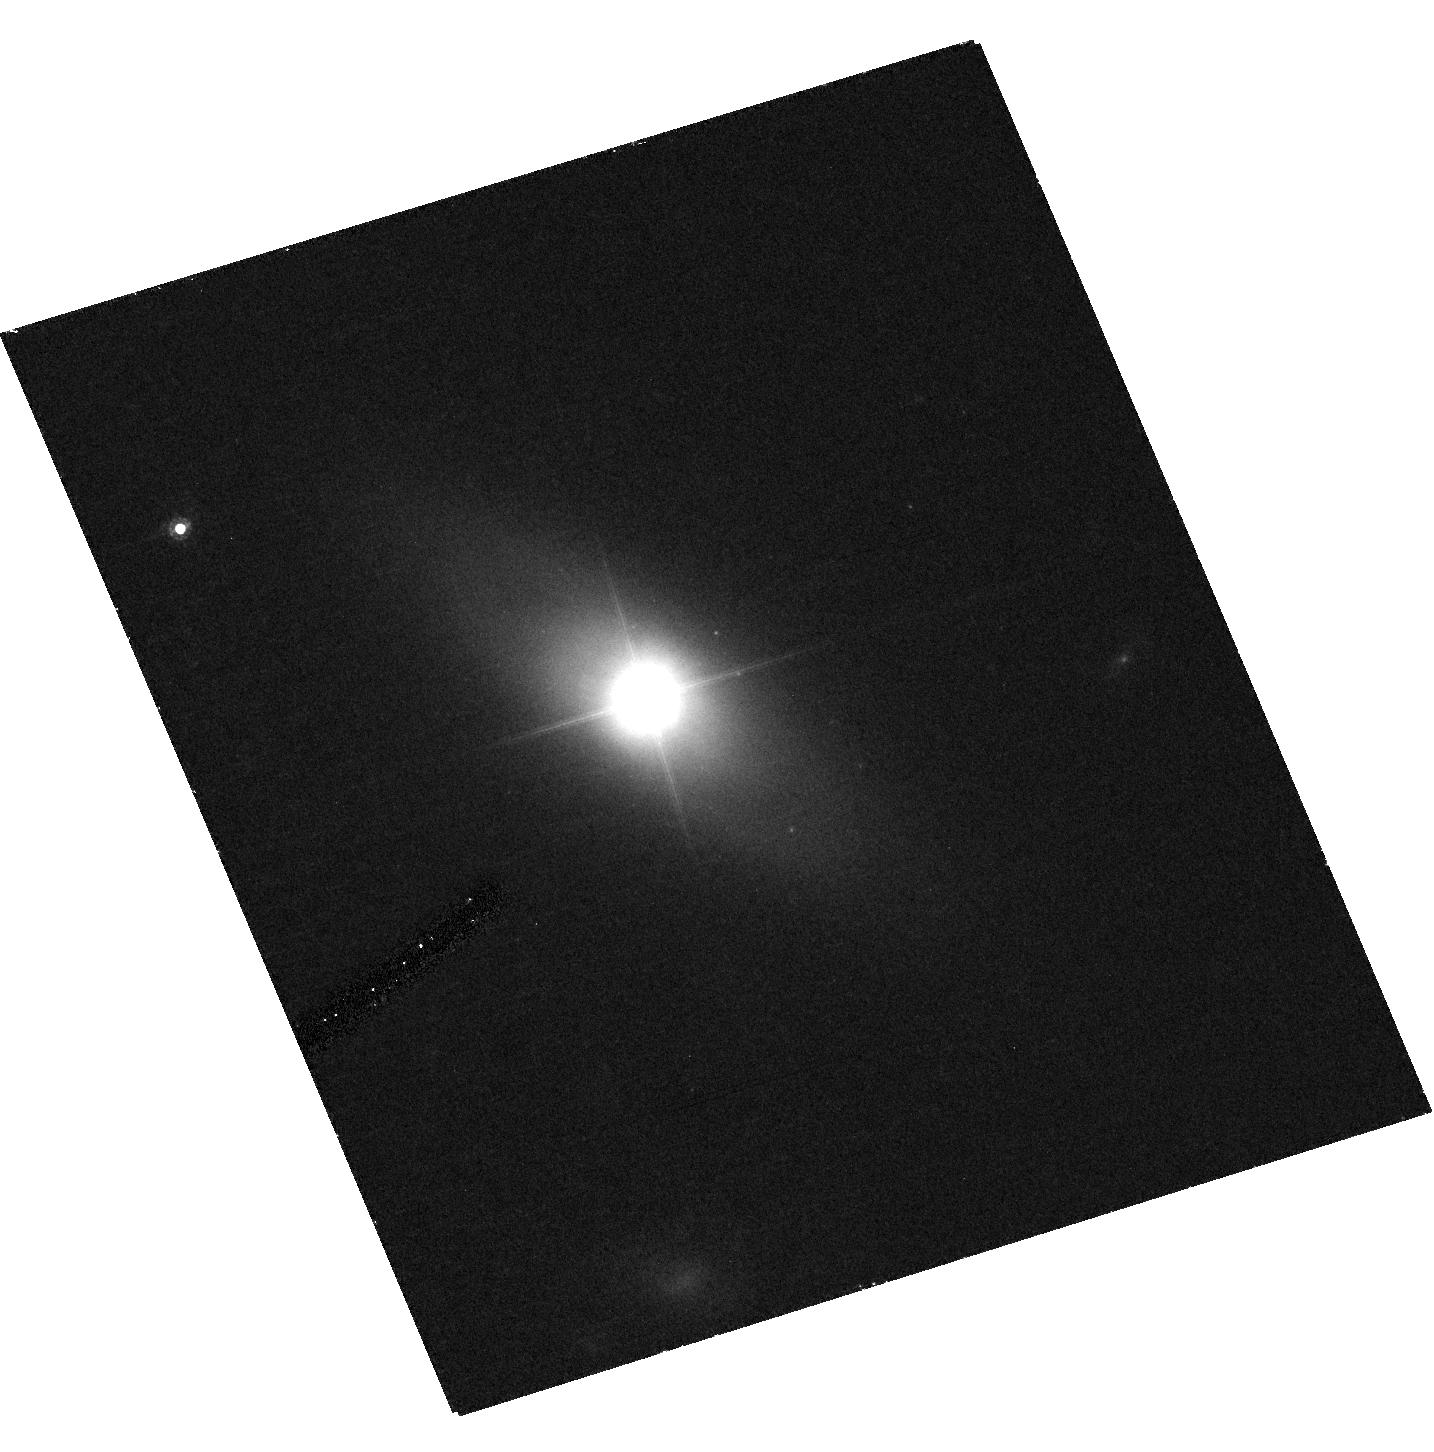
Target: IRASF12397+3333
Instrument: ACS/HRC
Filter: F625W
Exposure: 41 min
Observation ID: hst_10436_09_acs_hrc_f625w_j96i09

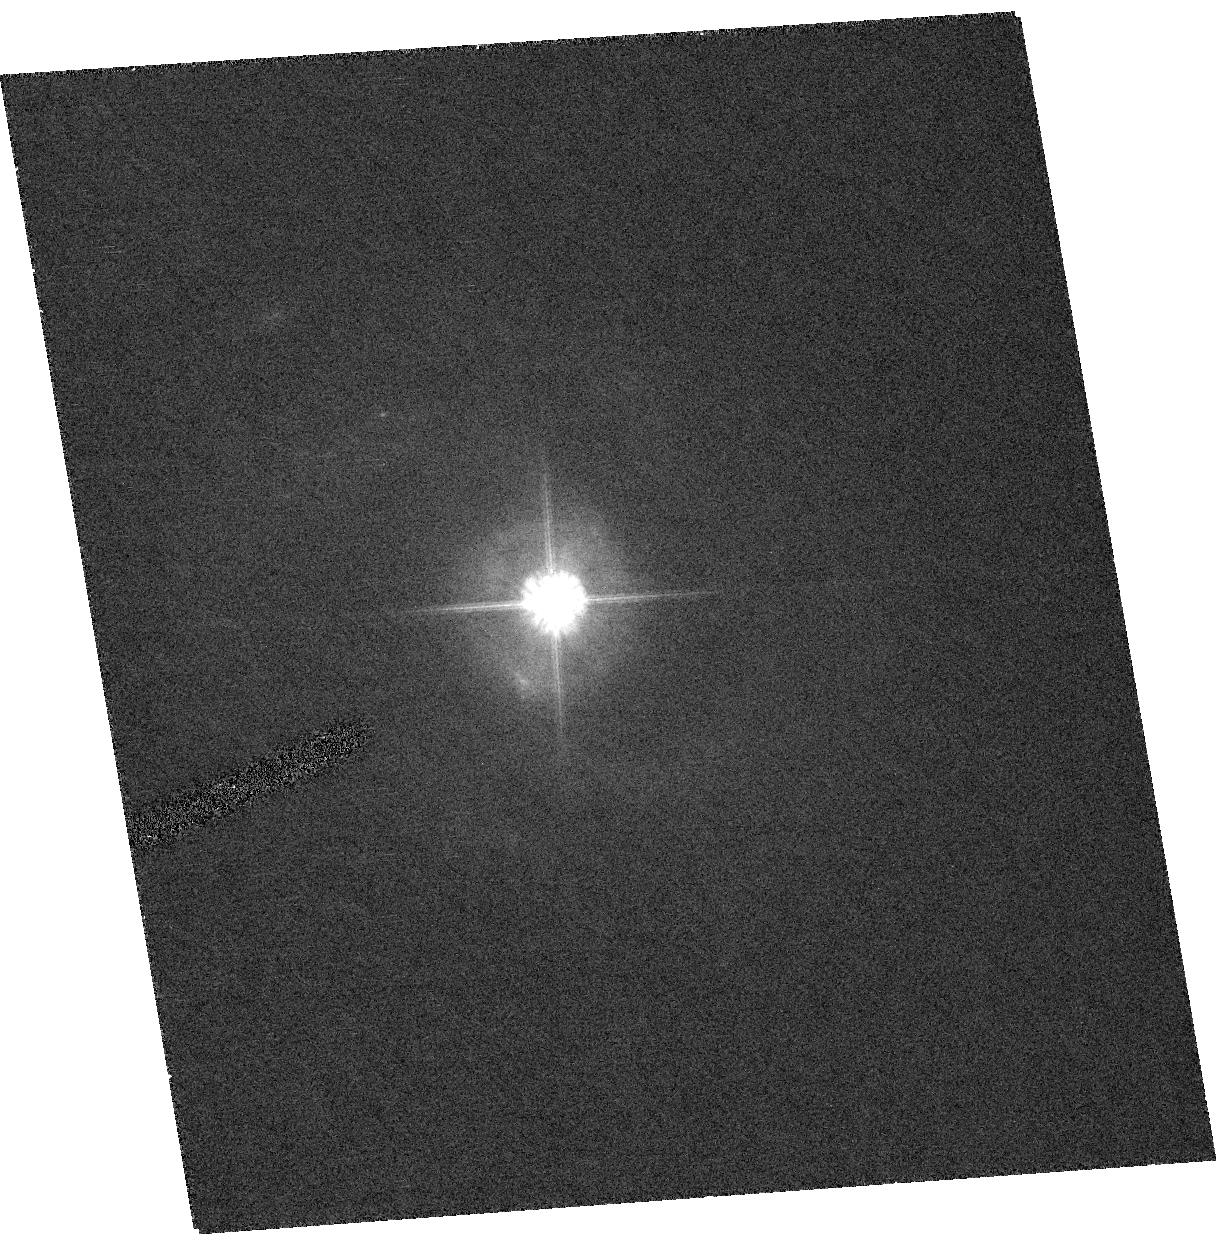
Target: TONS180
Instrument: ACS/HRC
Filter: F625W
Exposure: 27 min
Observation ID: hst_10436_01_acs_hrc_f625w_j96i01

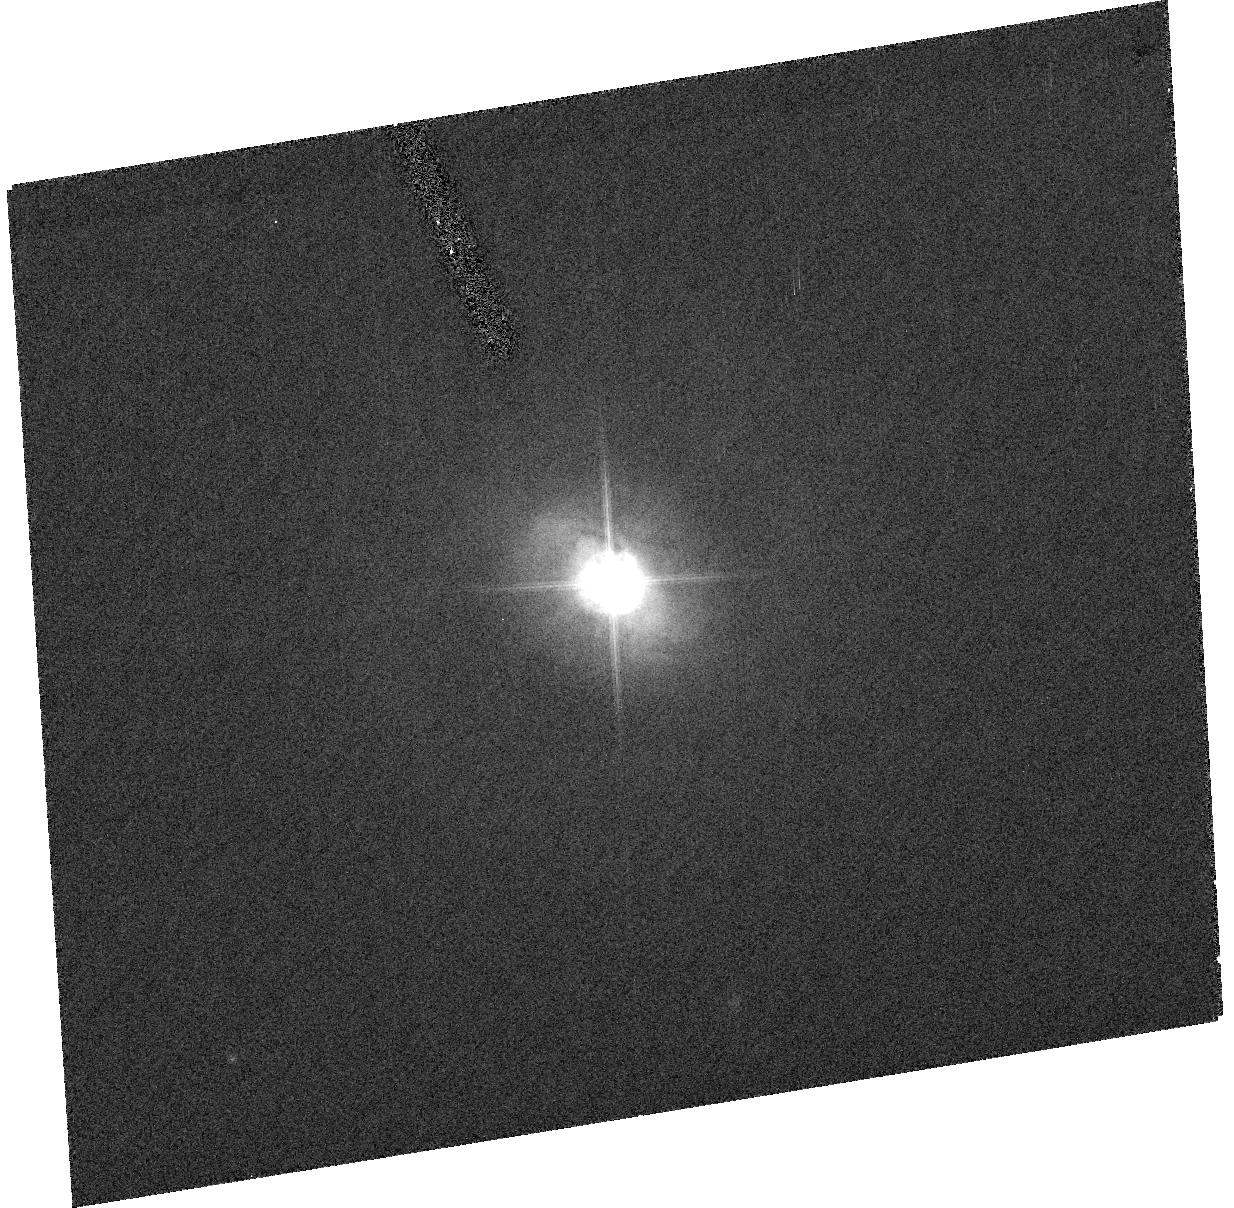
Target: MRK478
Instrument: ACS/HRC
Filter: F625W
Exposure: 26 min
Observation ID: hst_10436_02_acs_hrc_f625w_j96i02

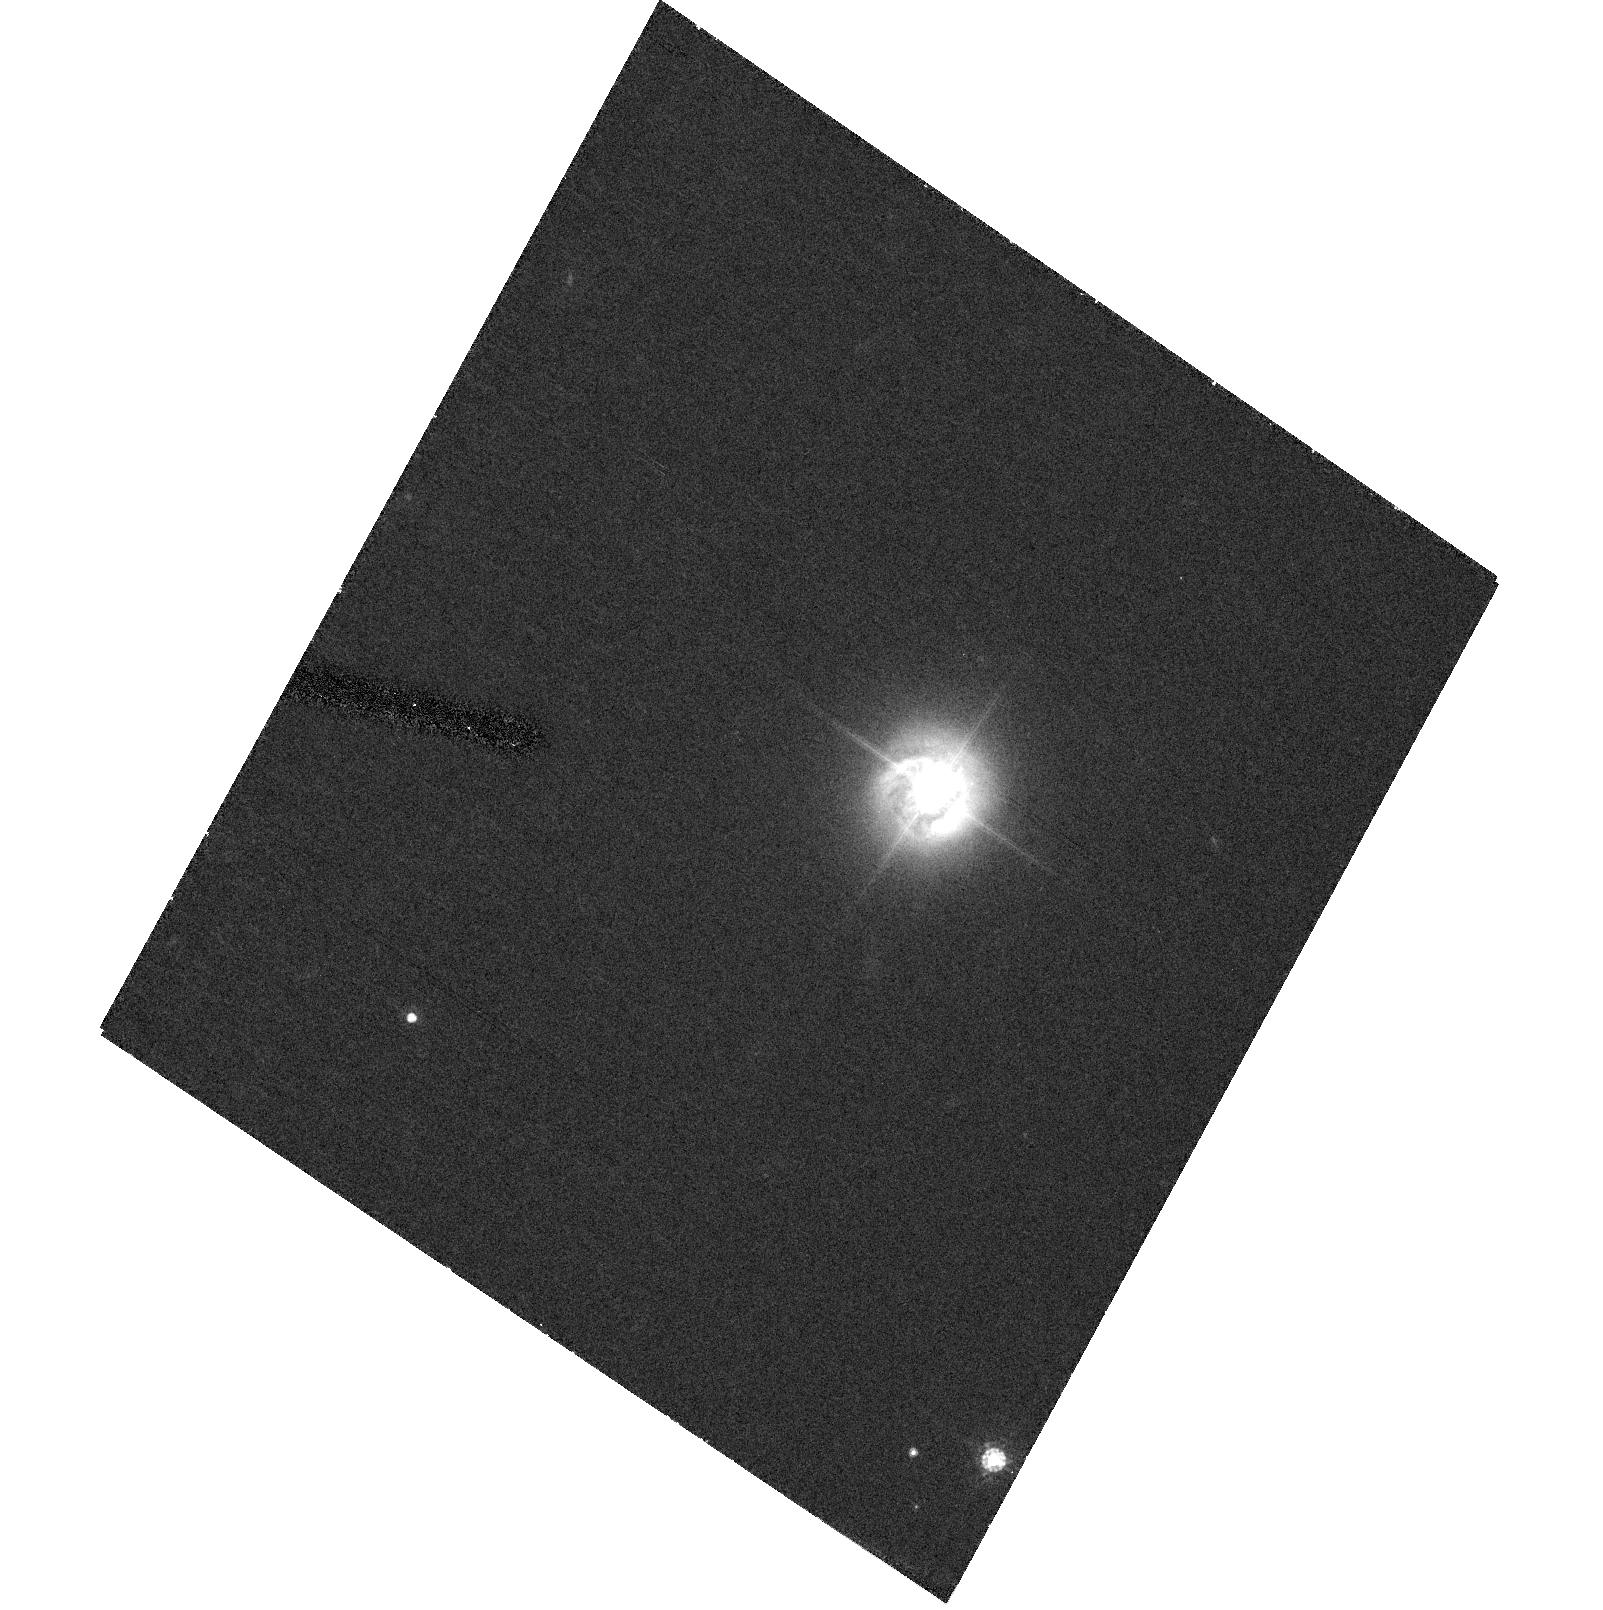
Target: RXJ2216.8-4451
Instrument: ACS/HRC
Filter: F625W
Exposure: 40 min
Observation ID: hst_10436_03_acs_hrc_f625w_j96i03

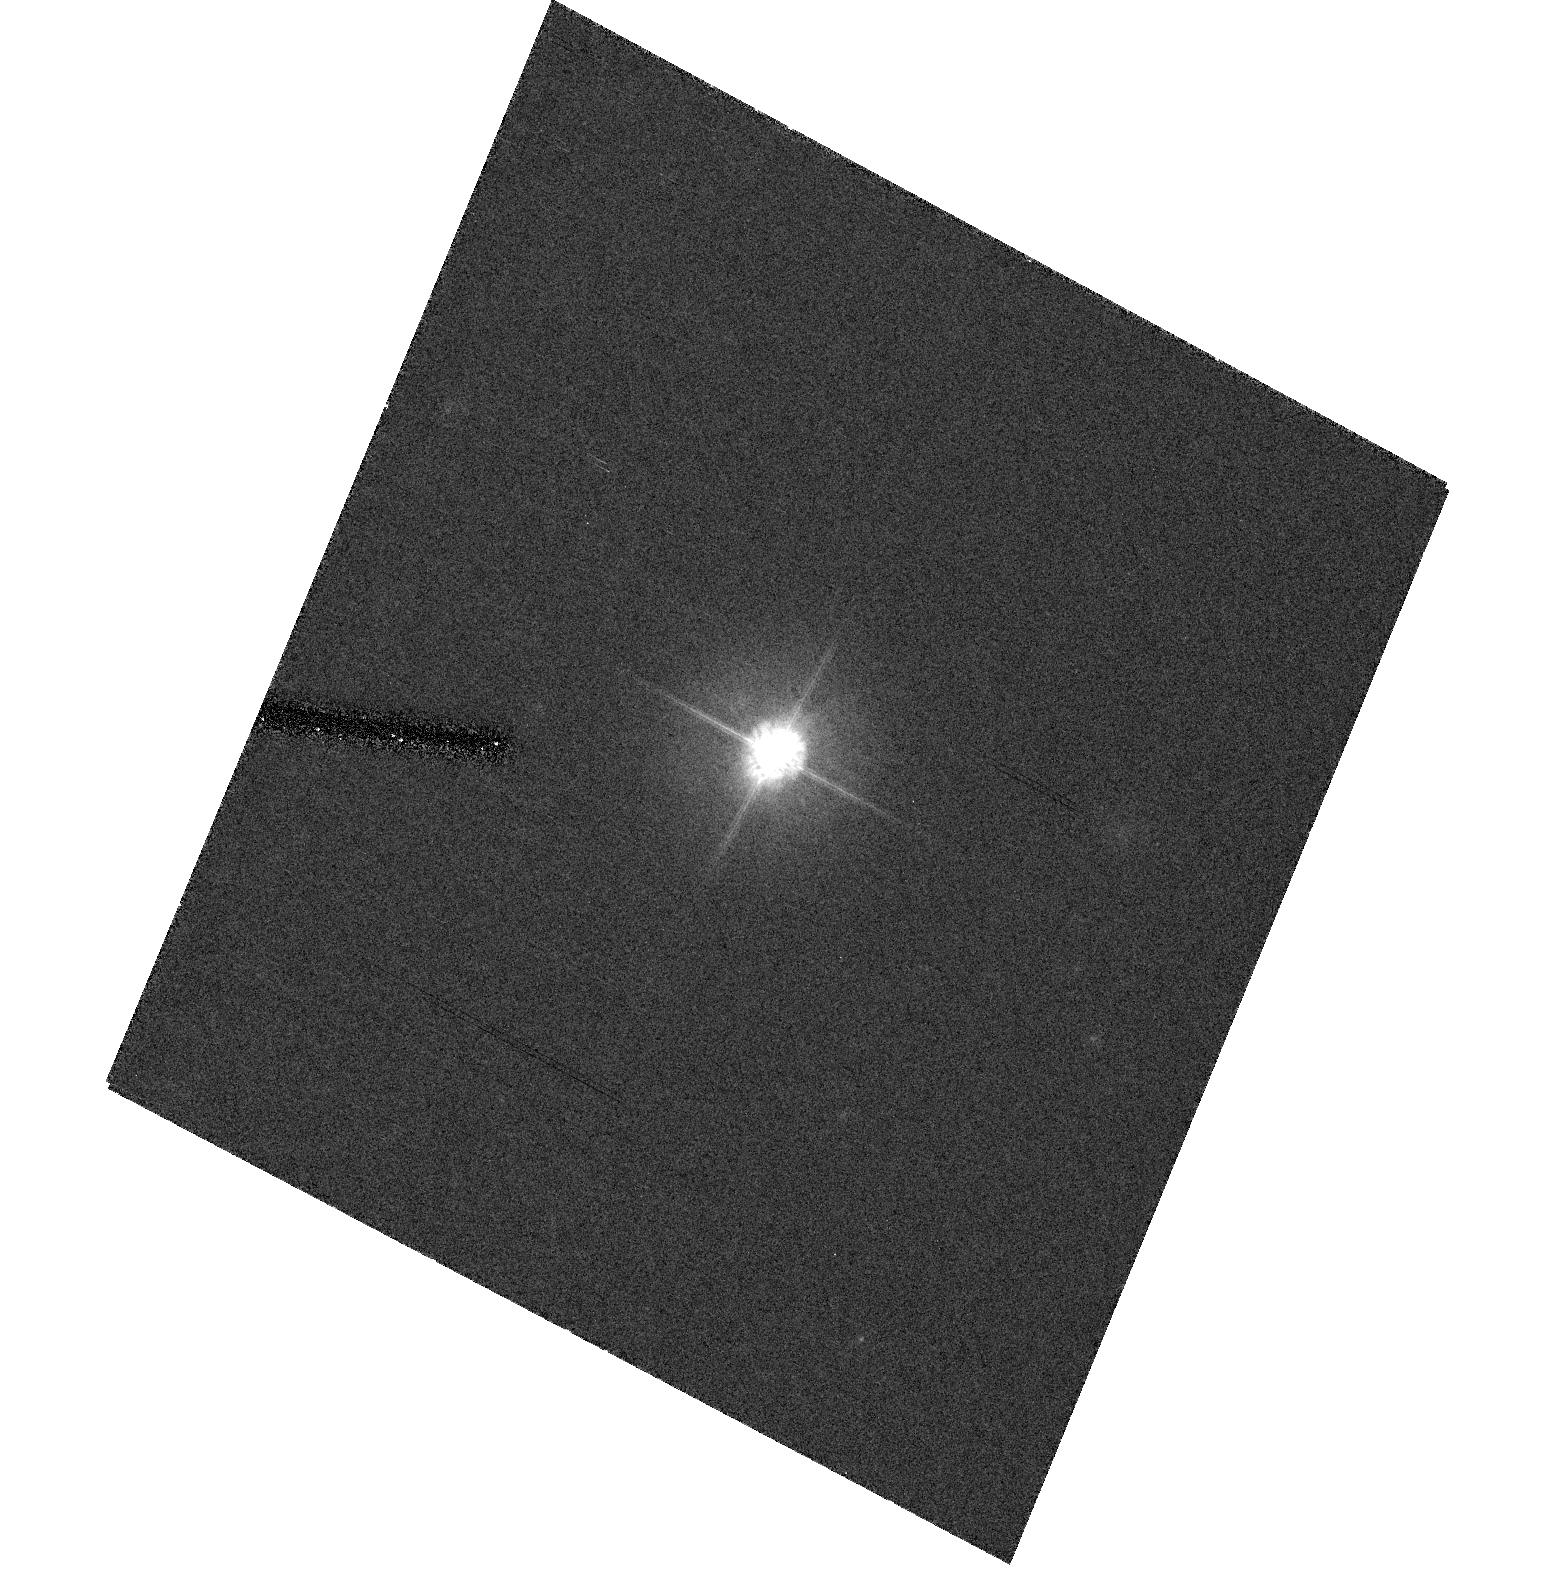
Target: MS23409-1511
Instrument: ACS/HRC
Filter: F625W
Exposure: 36 min
Observation ID: hst_10436_04_acs_hrc_f625w_j96i04

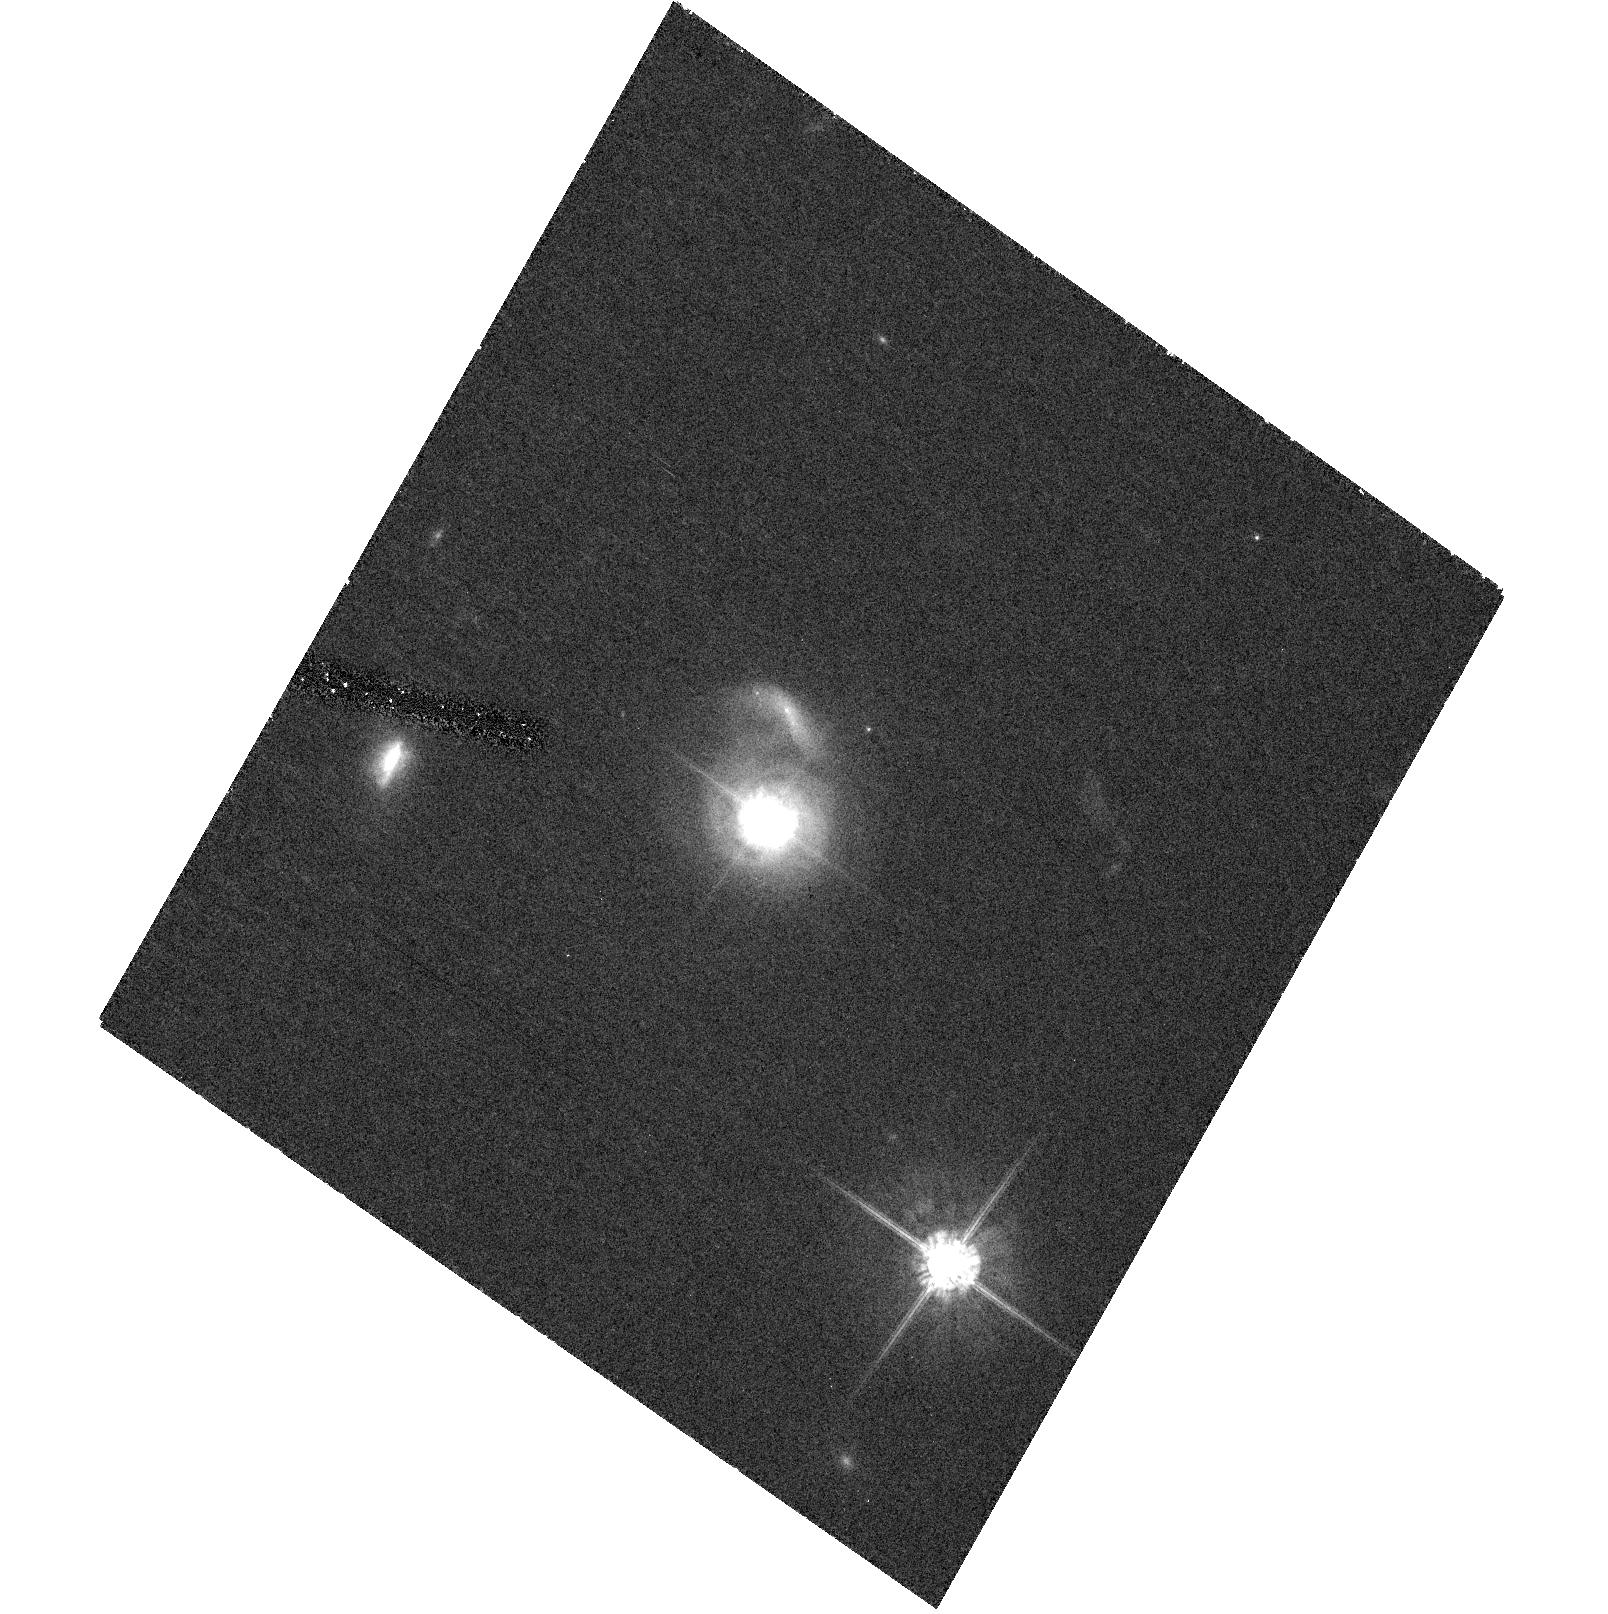
Target: RXJ2217.9-5941
Instrument: ACS/HRC
Filter: F625W
Exposure: 42 min
Observation ID: hst_10436_07_acs_hrc_f625w_j96i07

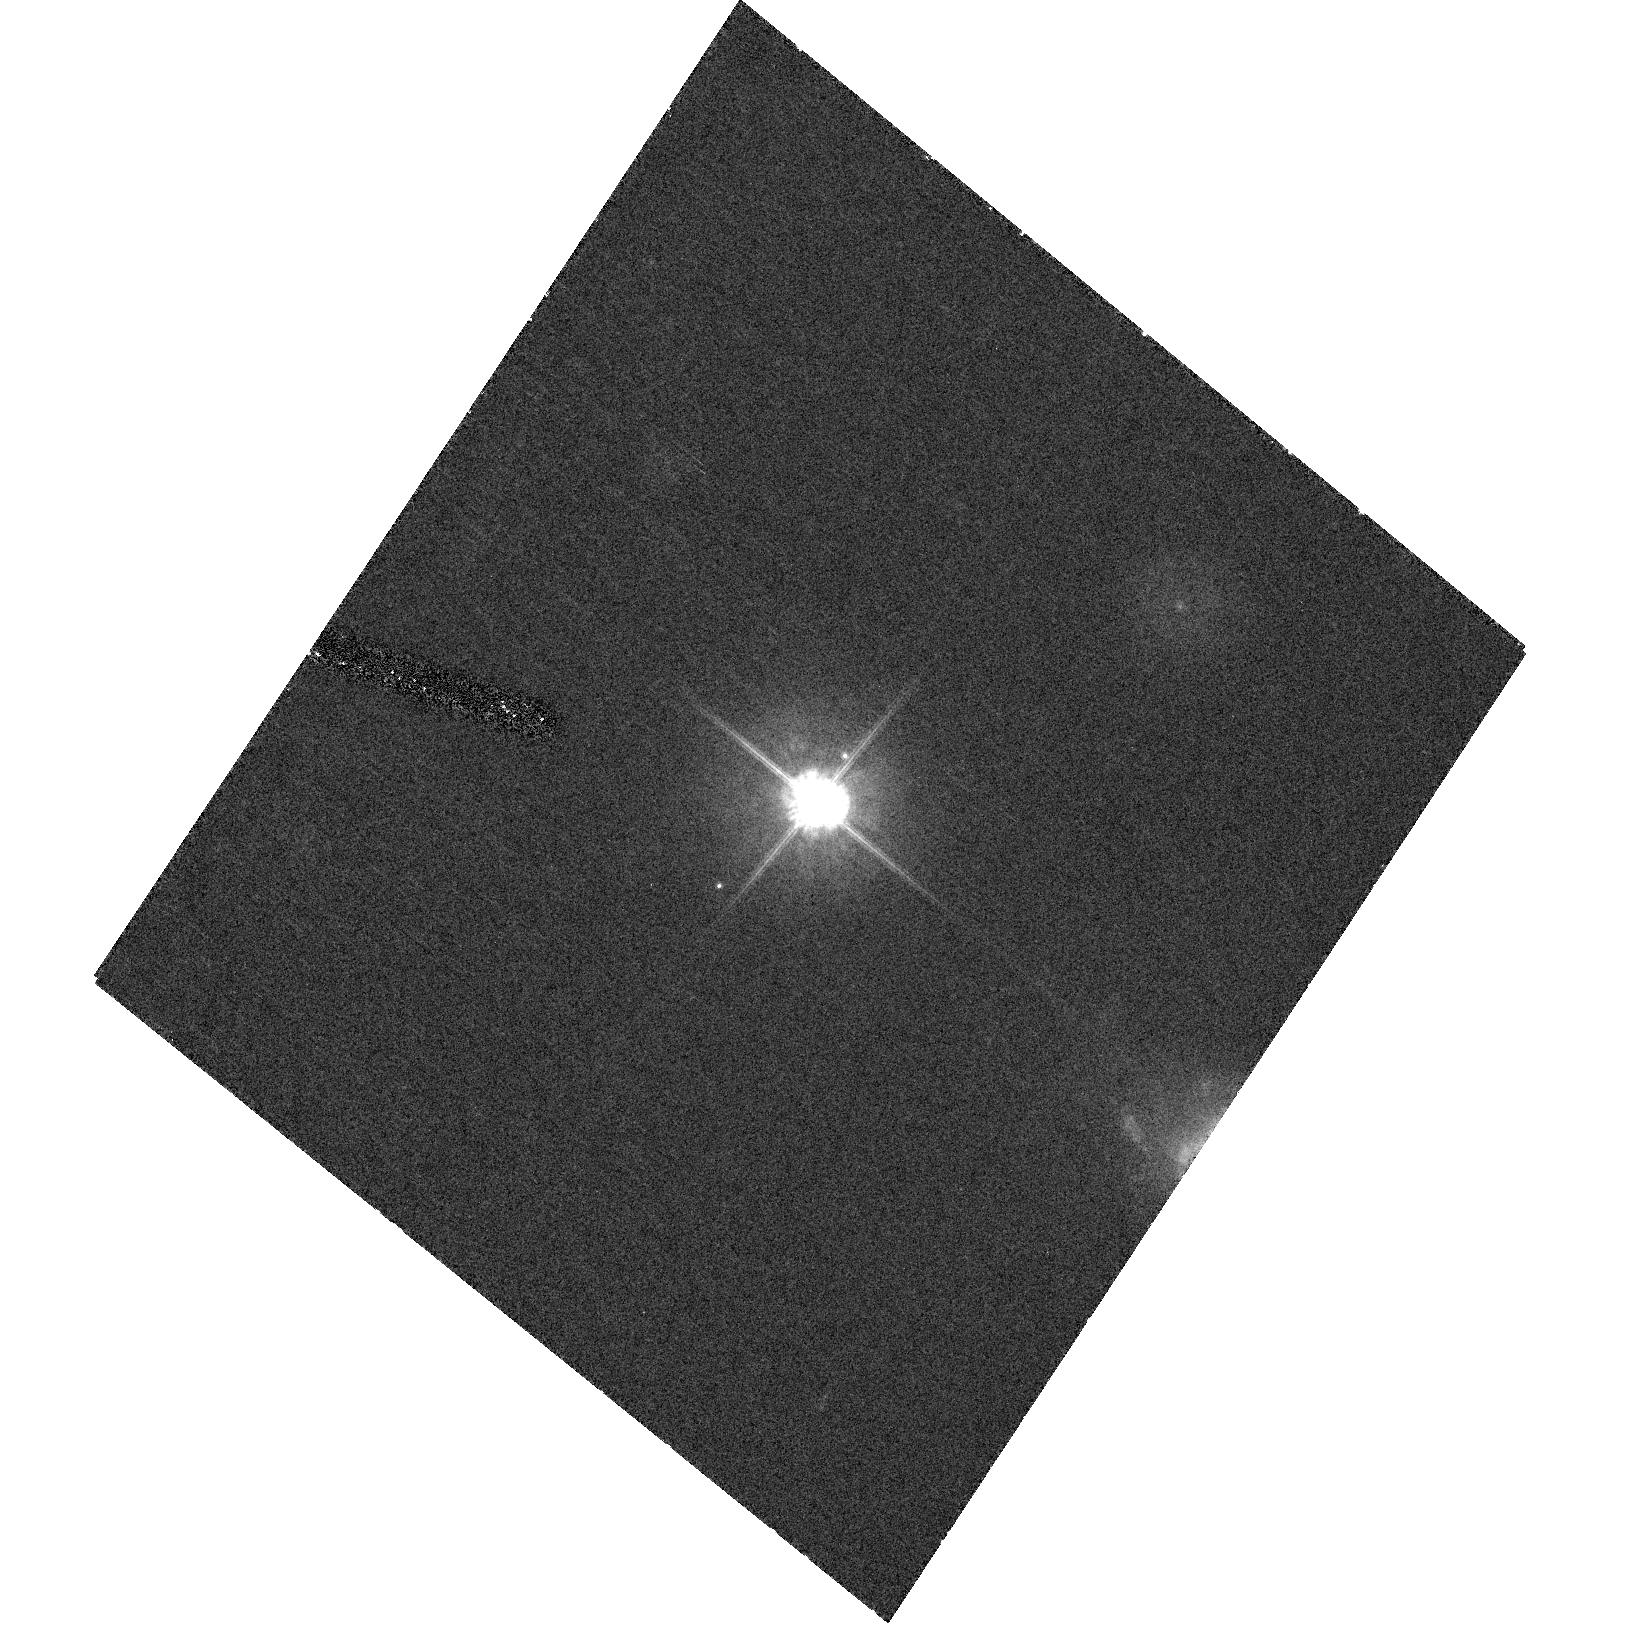
Target: RXJ1702.5+3247
Instrument: ACS/HRC
Filter: F625W
Exposure: 40 min
Observation ID: hst_10436_08_acs_hrc_f625w_j96i08

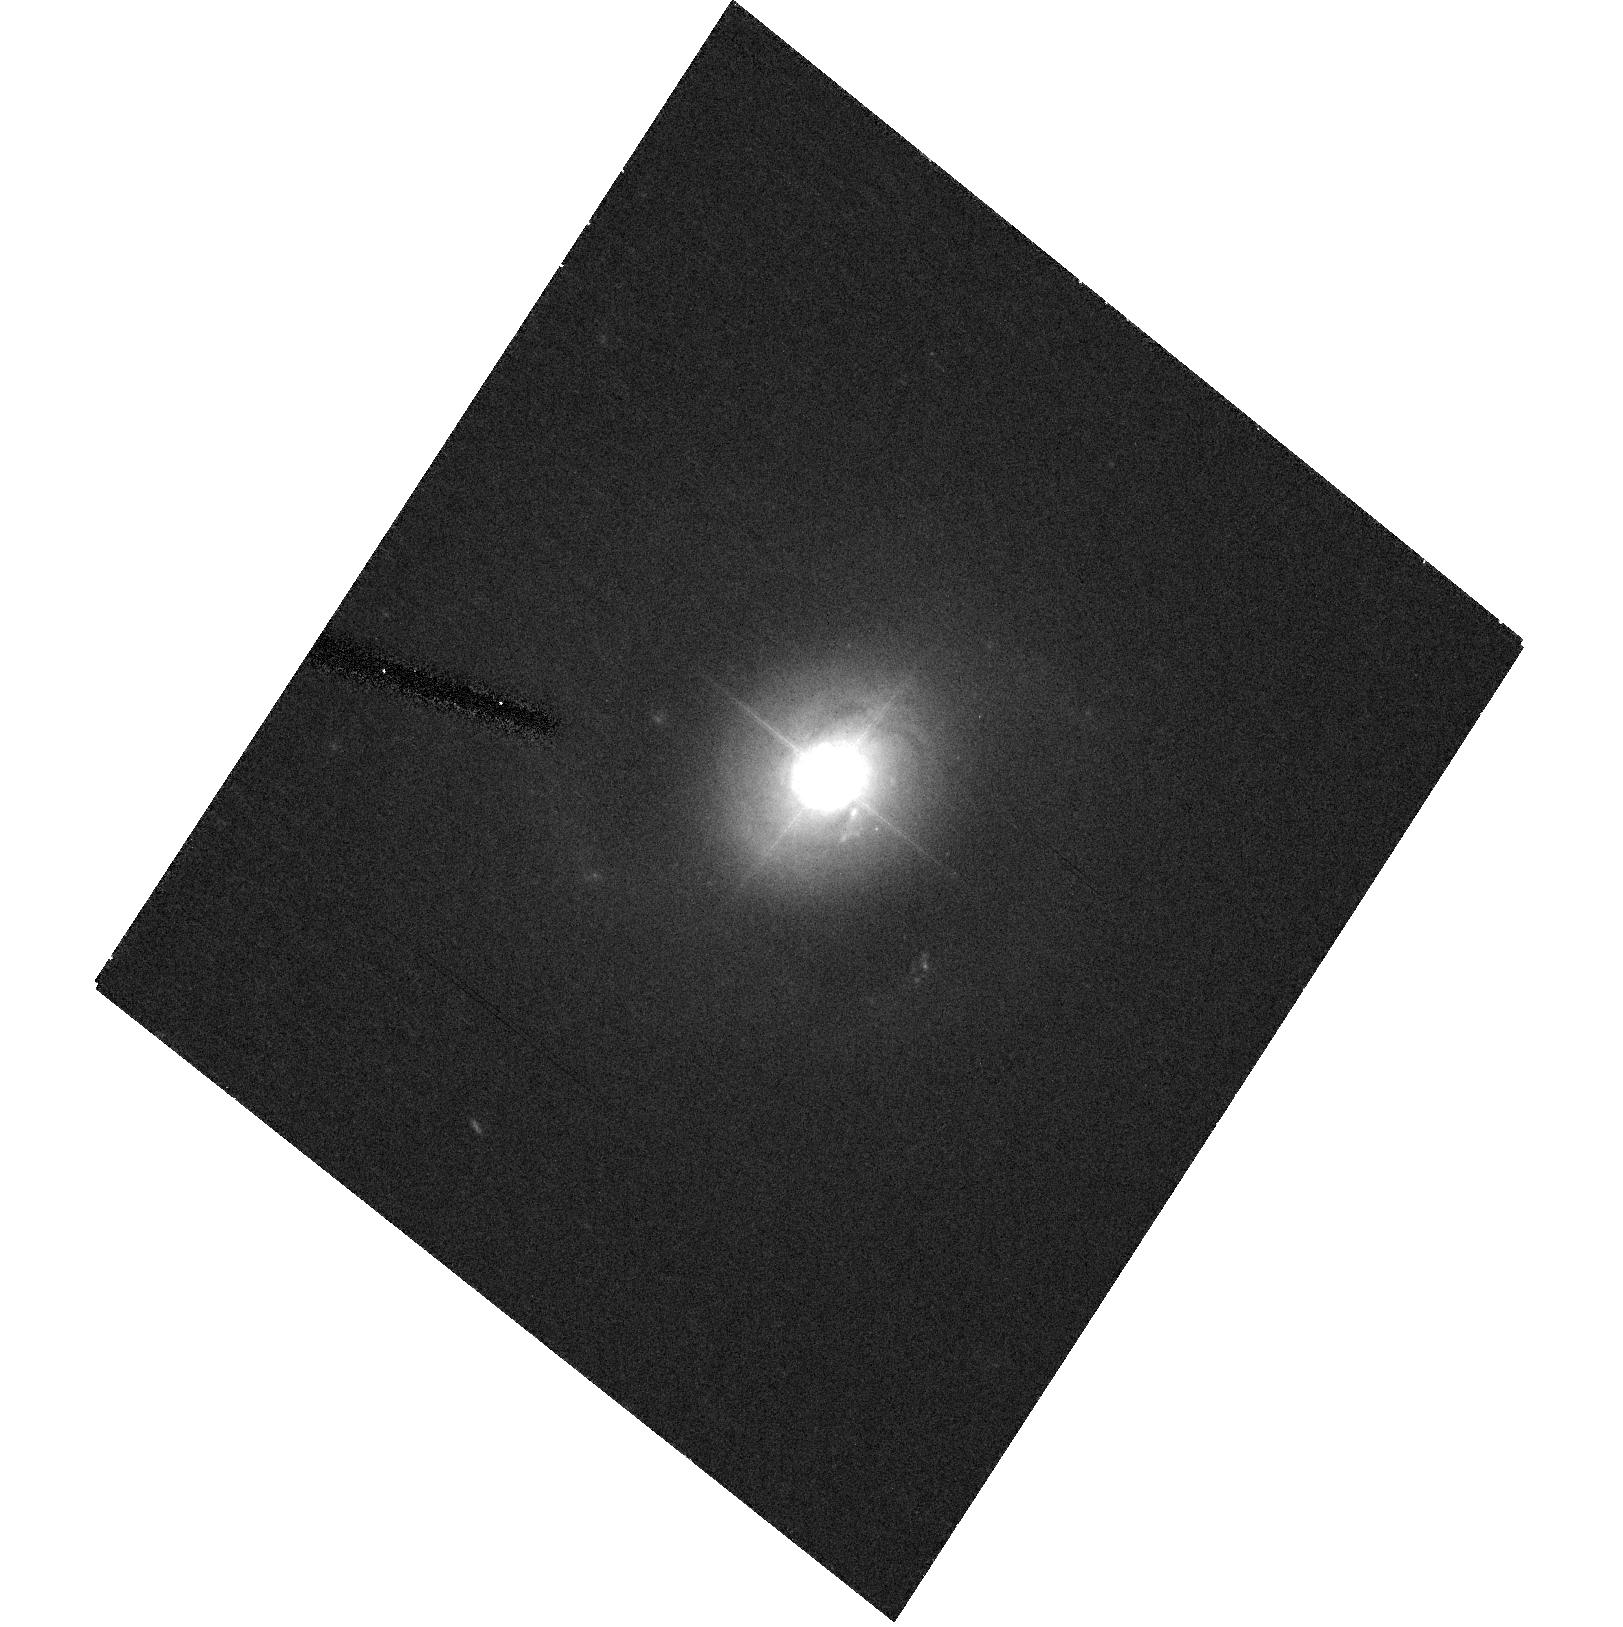
Target: MS2254-36
Instrument: ACS/HRC
Filter: F625W
Exposure: 40 min
Observation ID: hst_10436_10_acs_hrc_f625w_j96i10

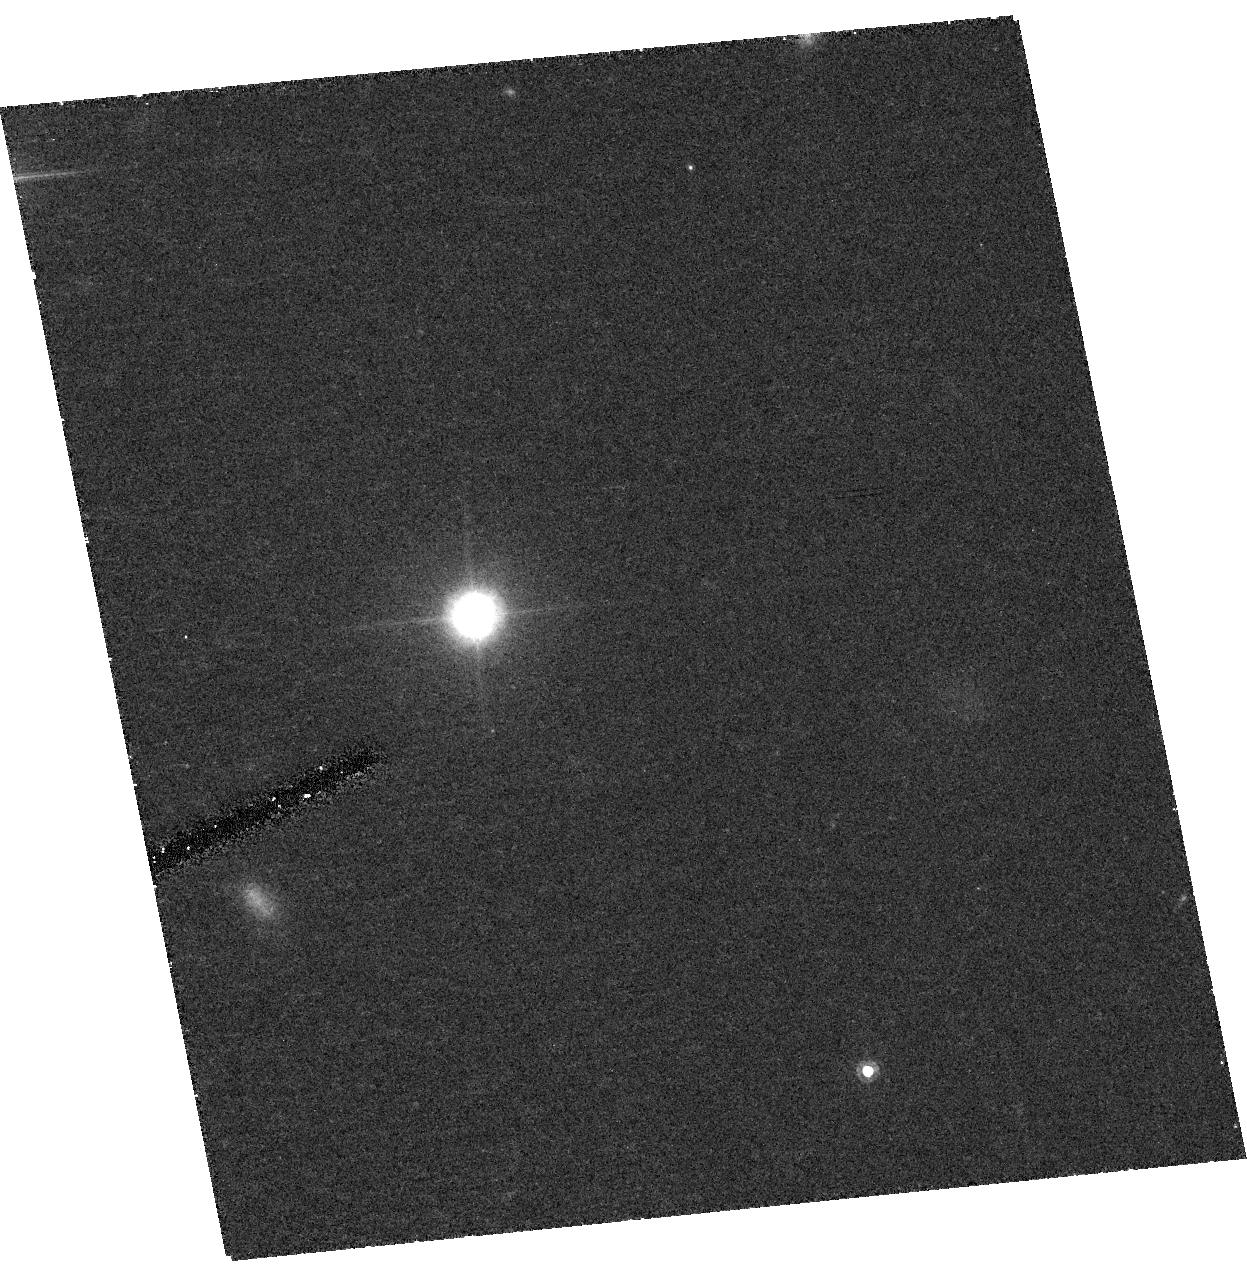
Target: RXJ1209.8+3217
Instrument: ACS/HRC
Filter: F625W
Exposure: 43 min
Observation ID: hst_10436_05_acs_hrc_f625w_j96i05

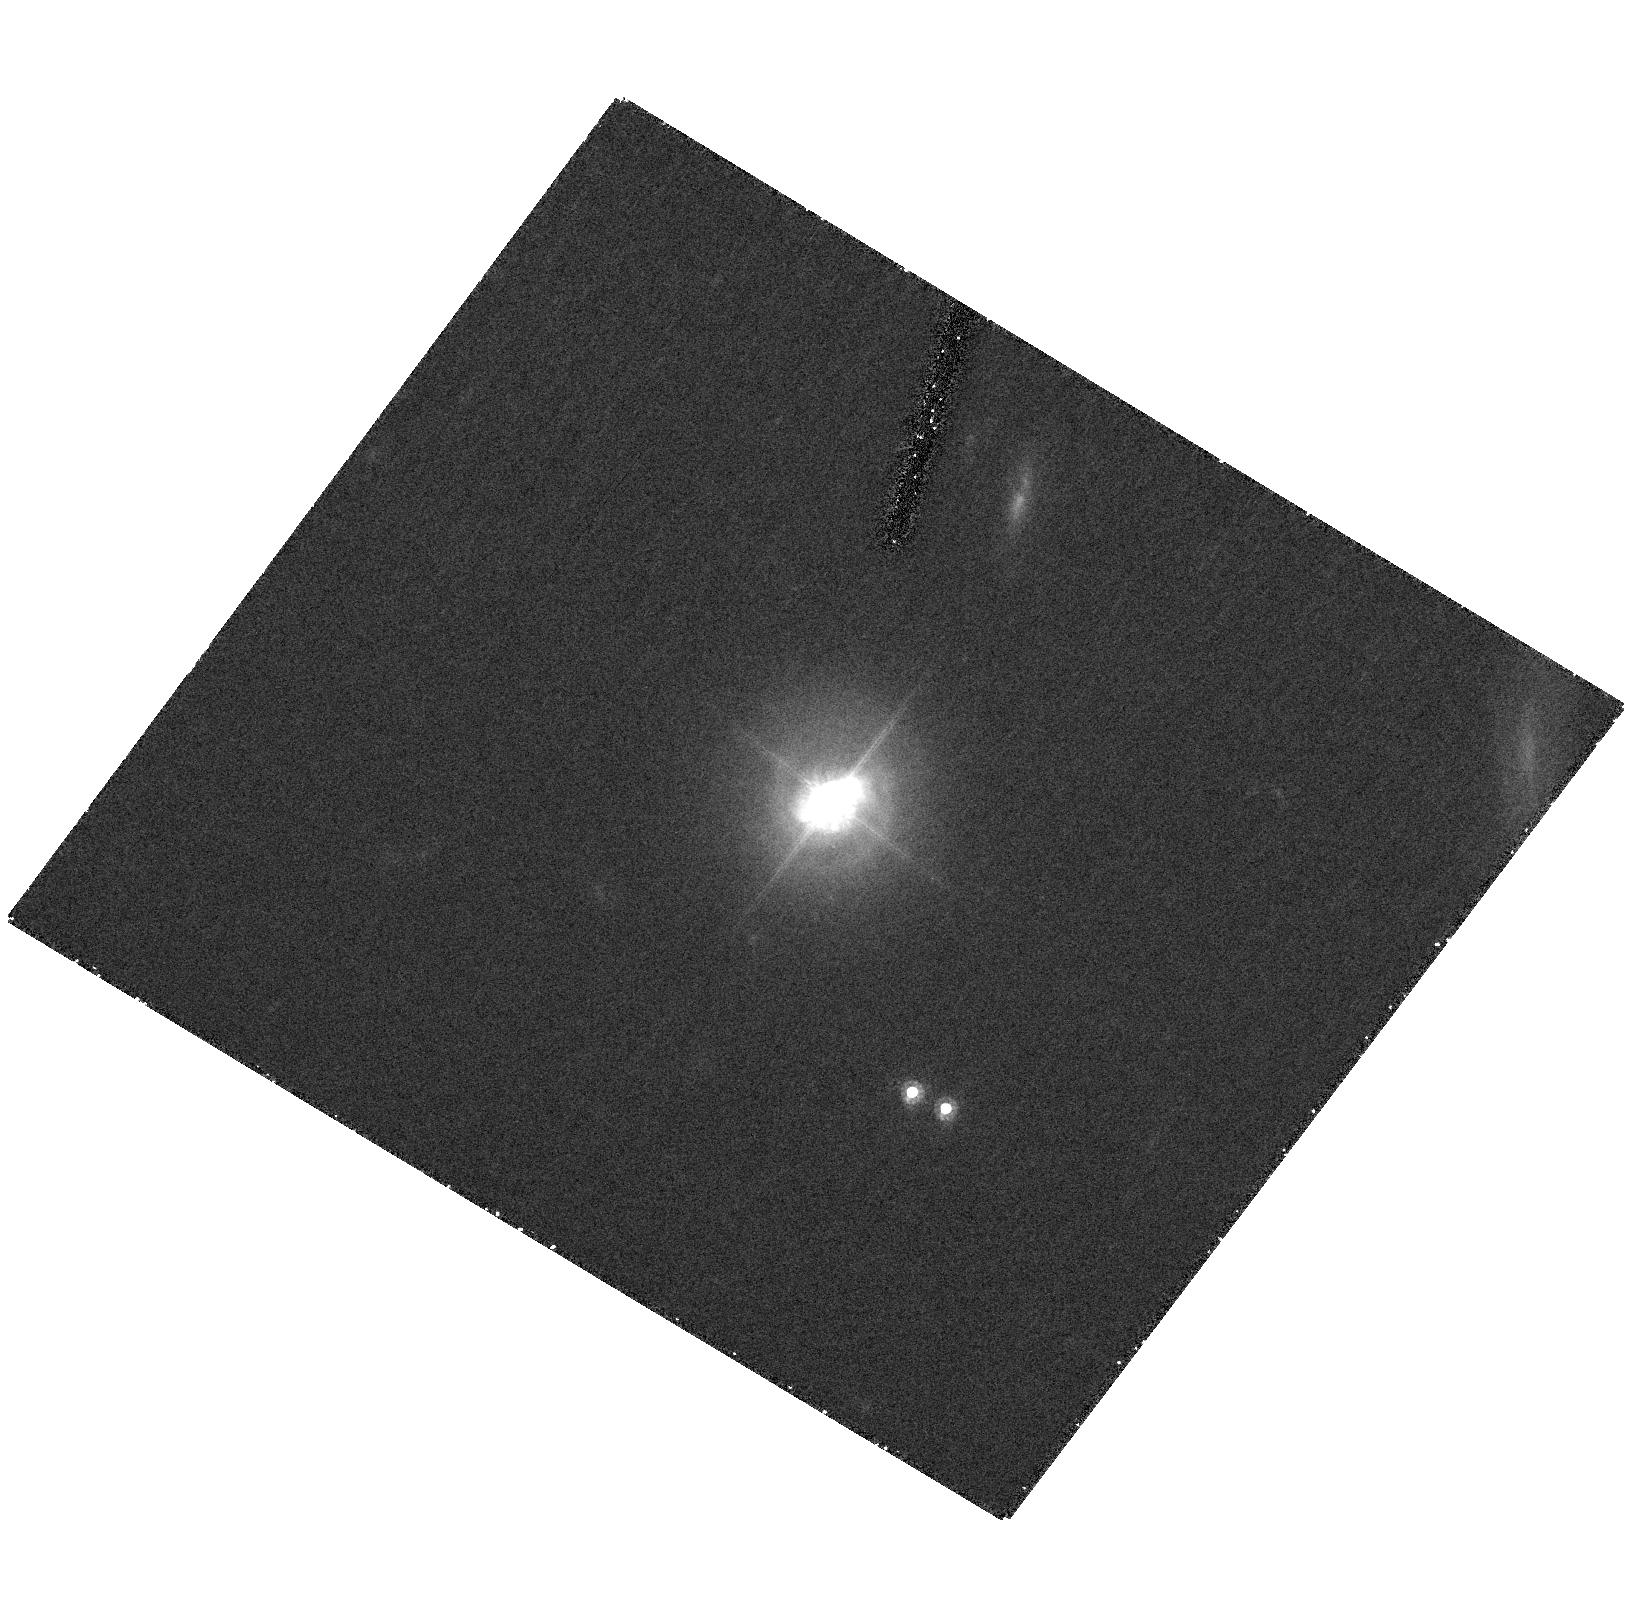
Target: RXJ1117.1+6522
Instrument: ACS/HRC
Filter: F625W
Exposure: 42 min
Observation ID: hst_10436_06_acs_hrc_f625w_j96i06

Black Hole Growth and the Black Hole Mass -- Bulge Relations for AGNs (PI: Mathur, Smita)

Recent work has shown that the mass of a black hole is tightly correlated with the bulge mass of its host galaxy. This relation needs to be understood in the context of black hole growth in its active phase. Highly accreting AGNs, like narrow line Seyfert 1 galaxies (NLS1s), are found to lie below the black hole mass -- bulge velocity dispersion correlation of normal galaxies and broad line AGNs. This result was obtained using FWHM([OIII]) as a surrogate for the bulge velocity dispersion. To test this result we propose to obtain high resolution images of 10 NLS1s that do not lie on the black hole mass--sigma relation and measure accurate bulge parameters (luminosity and effective radius). We will obtain an alternate handle on the bulge velocity dispersion through the fundamental plane relations and also find the locus of these NLS1s on the black hole mass--bulge luminosity plane. Testing this result is crucial to understanding the role of accretion on black hole growth, the observed correlations of the black hole mass with the bulge, and the formation and evolution of galaxies.